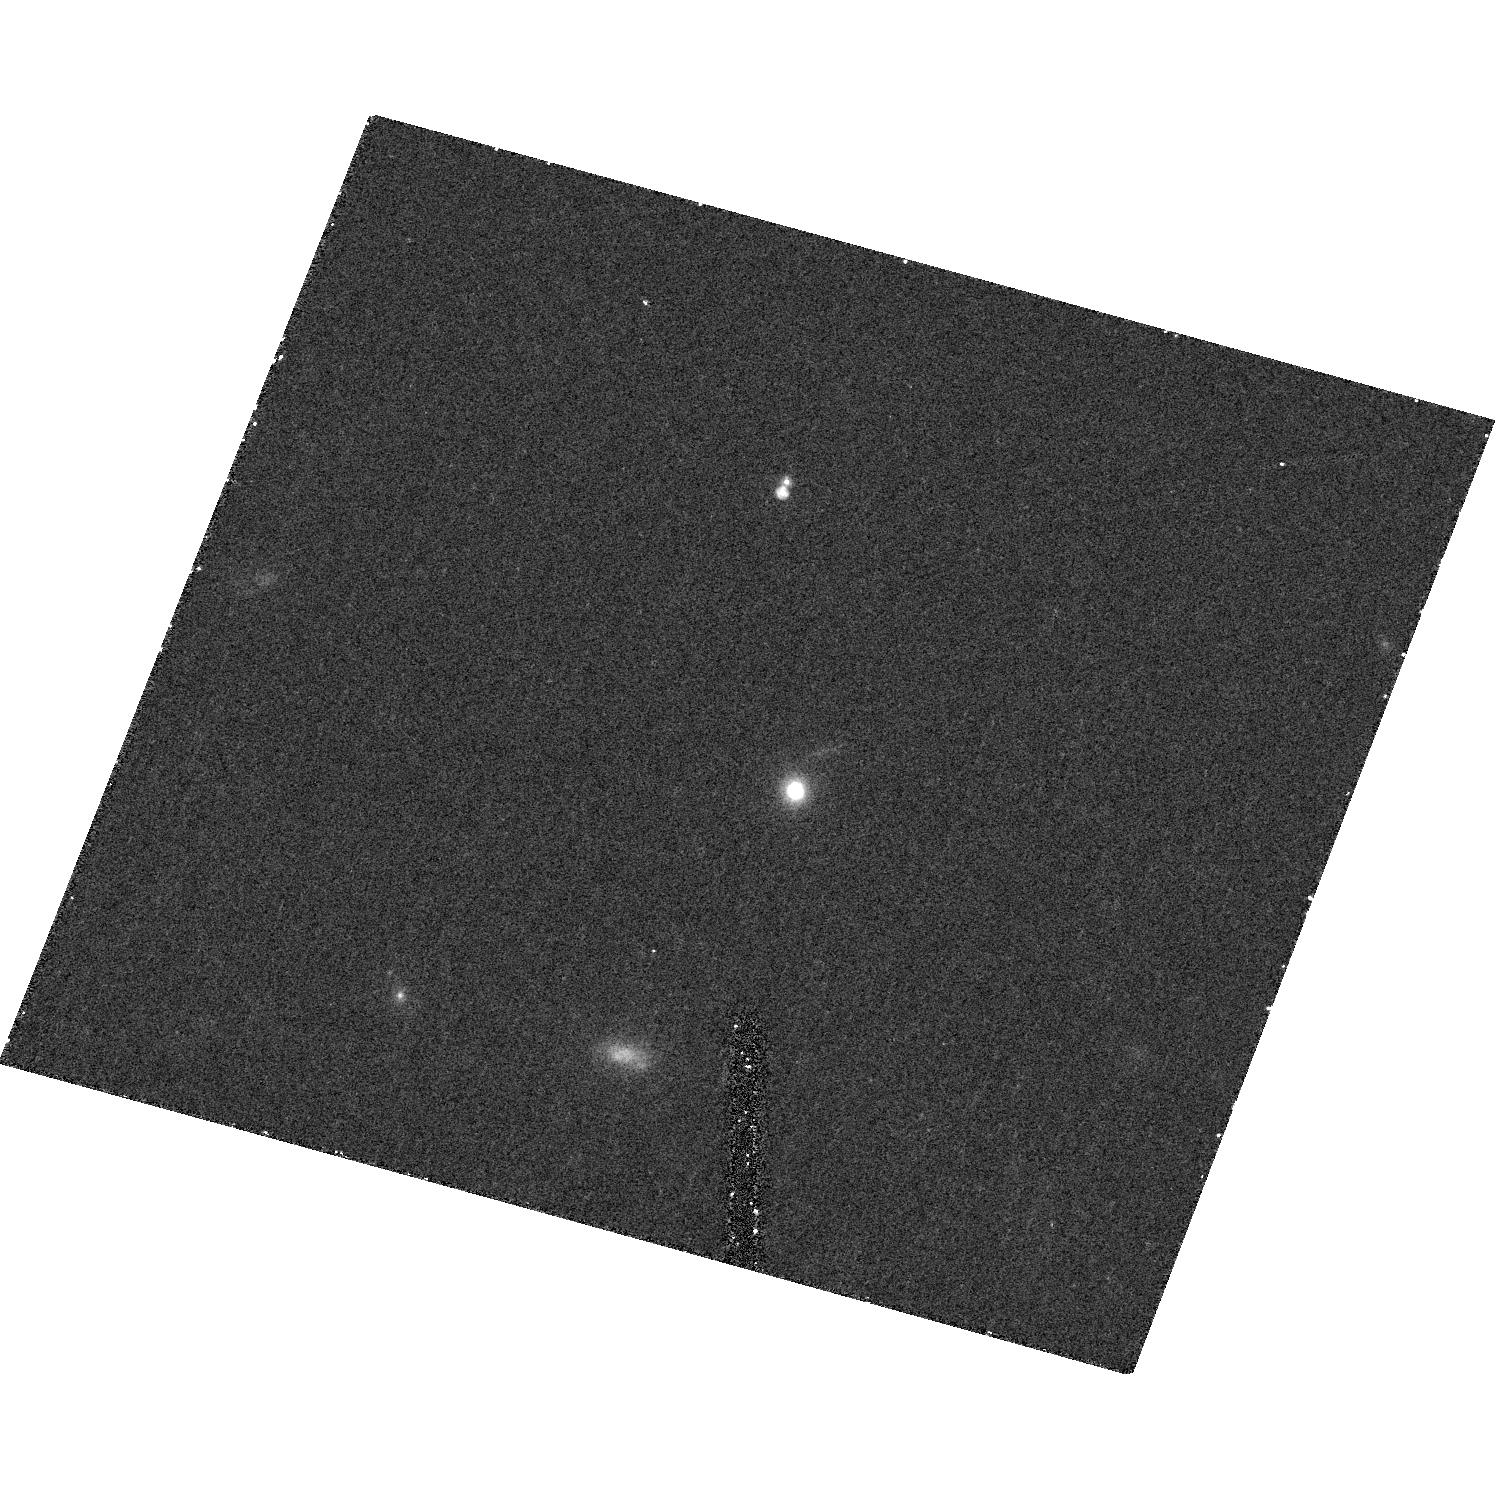
Target: UCD-52. Instrument: ACS/HRC. Filter: F814W. Exposure: 18 min. Observation ID: hst_10137_45_acs_hrc_f814w_j8zh45

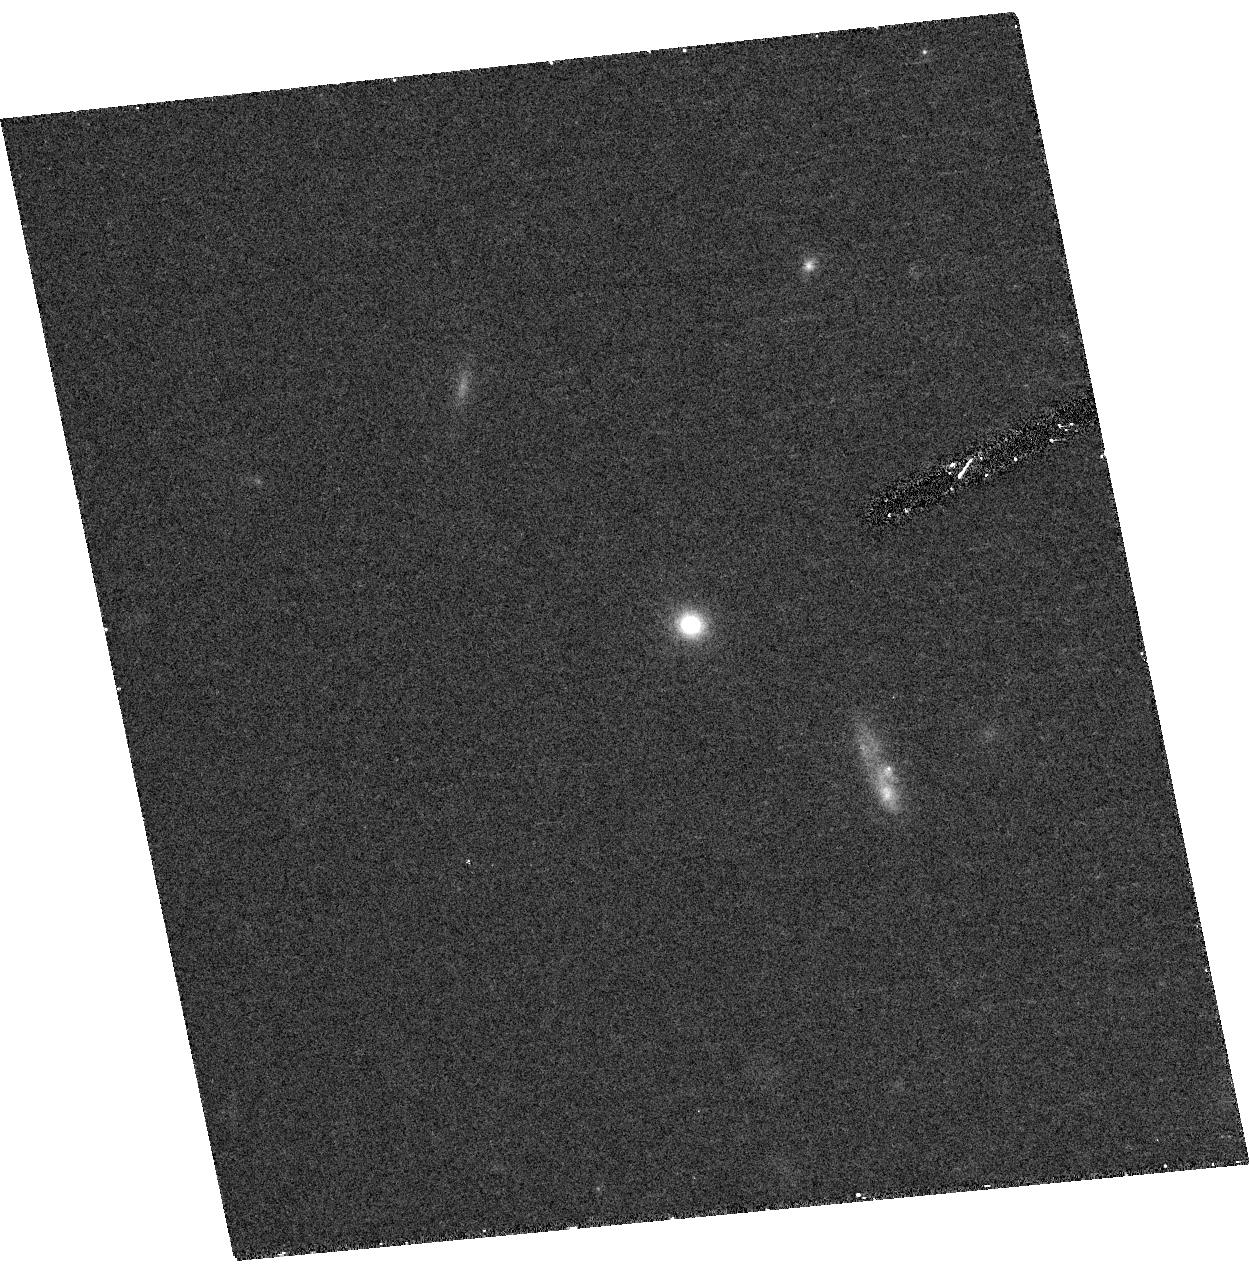
Target: UCD-48. Instrument: ACS/HRC. Filter: F814W. Exposure: 18 min. Observation ID: hst_10137_41_acs_hrc_f814w_j8zh41

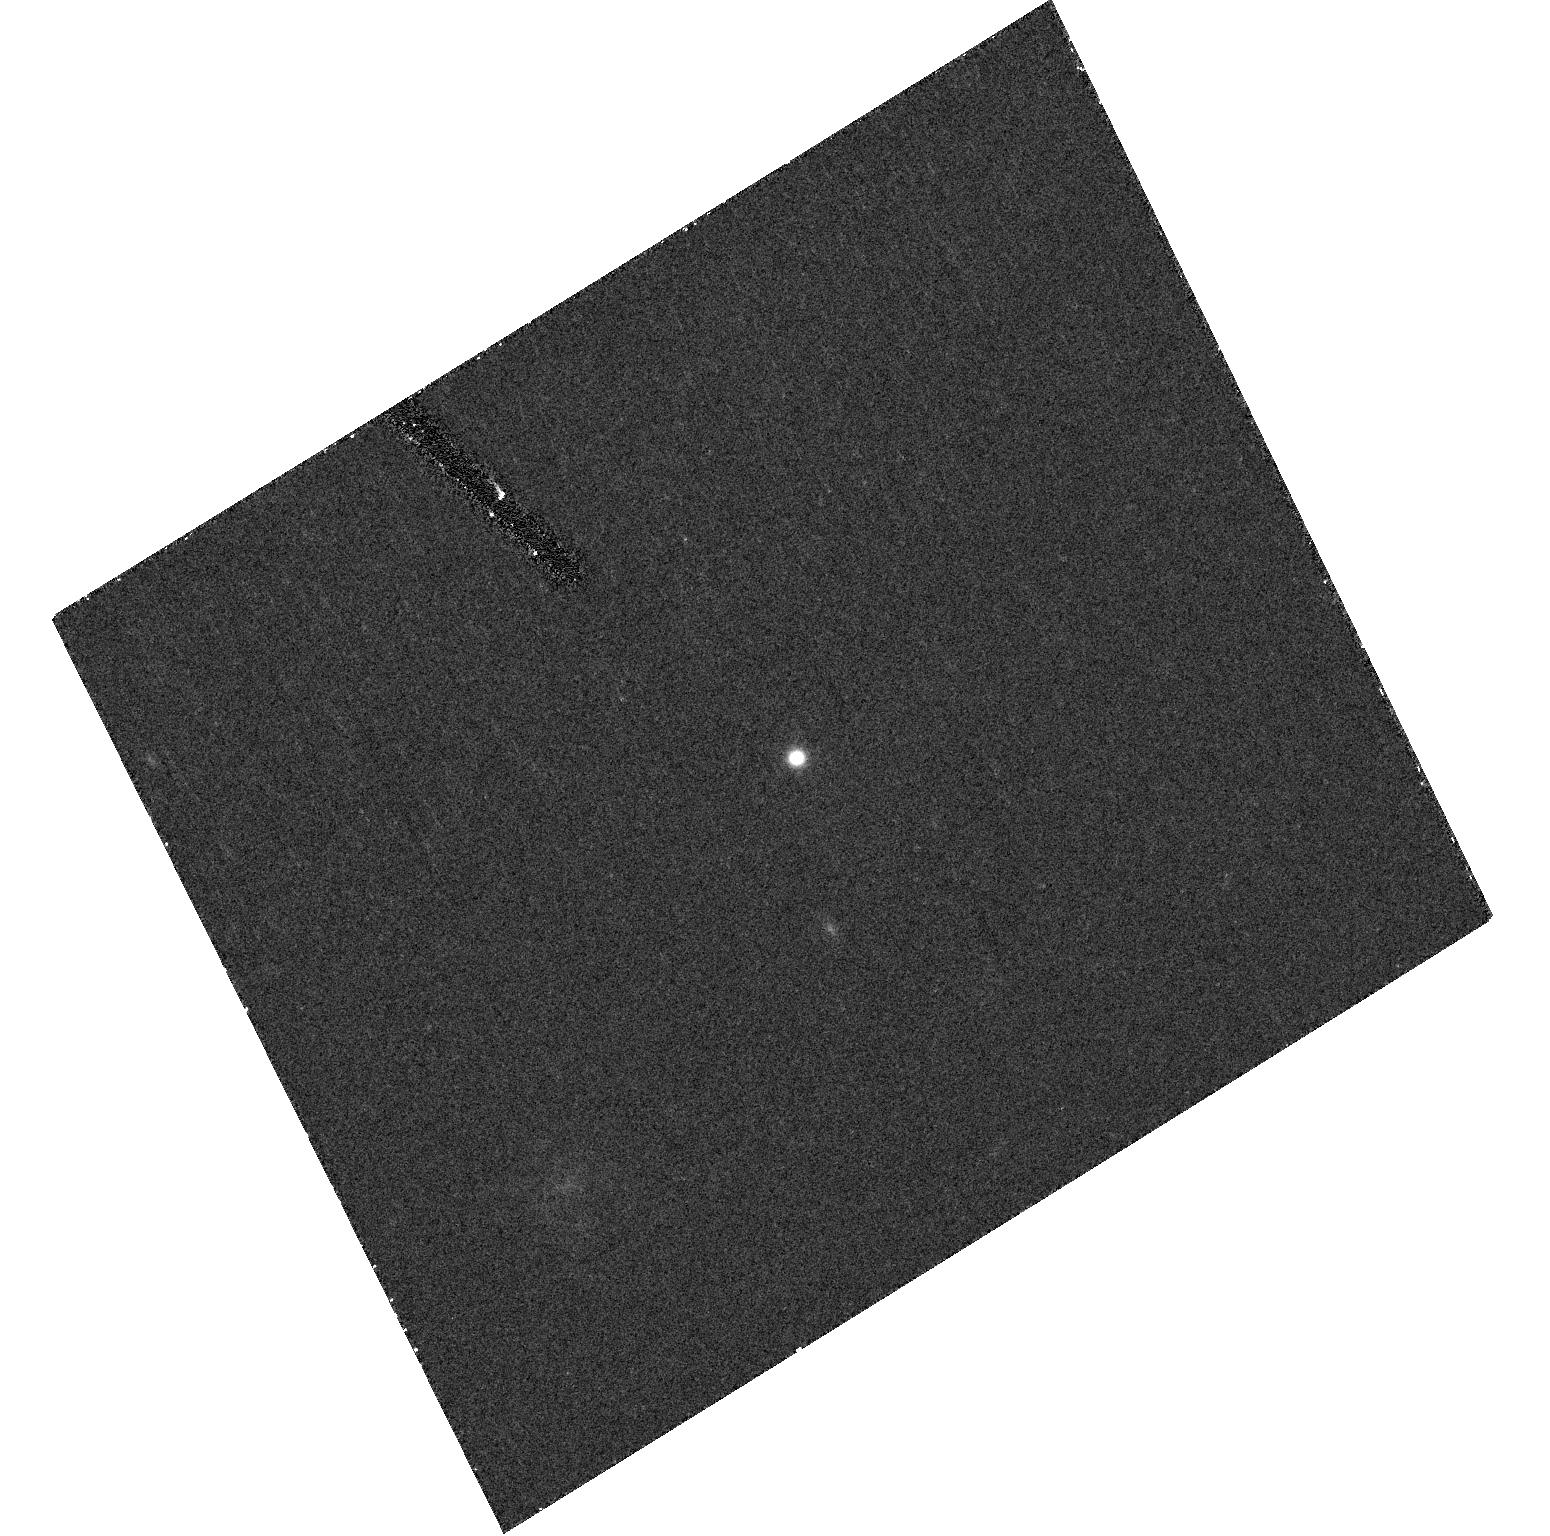
Target: UCD-21. Instrument: ACS/HRC. Filter: F814W. Exposure: 18 min. Observation ID: hst_10137_21_acs_hrc_f814w_j8zh21

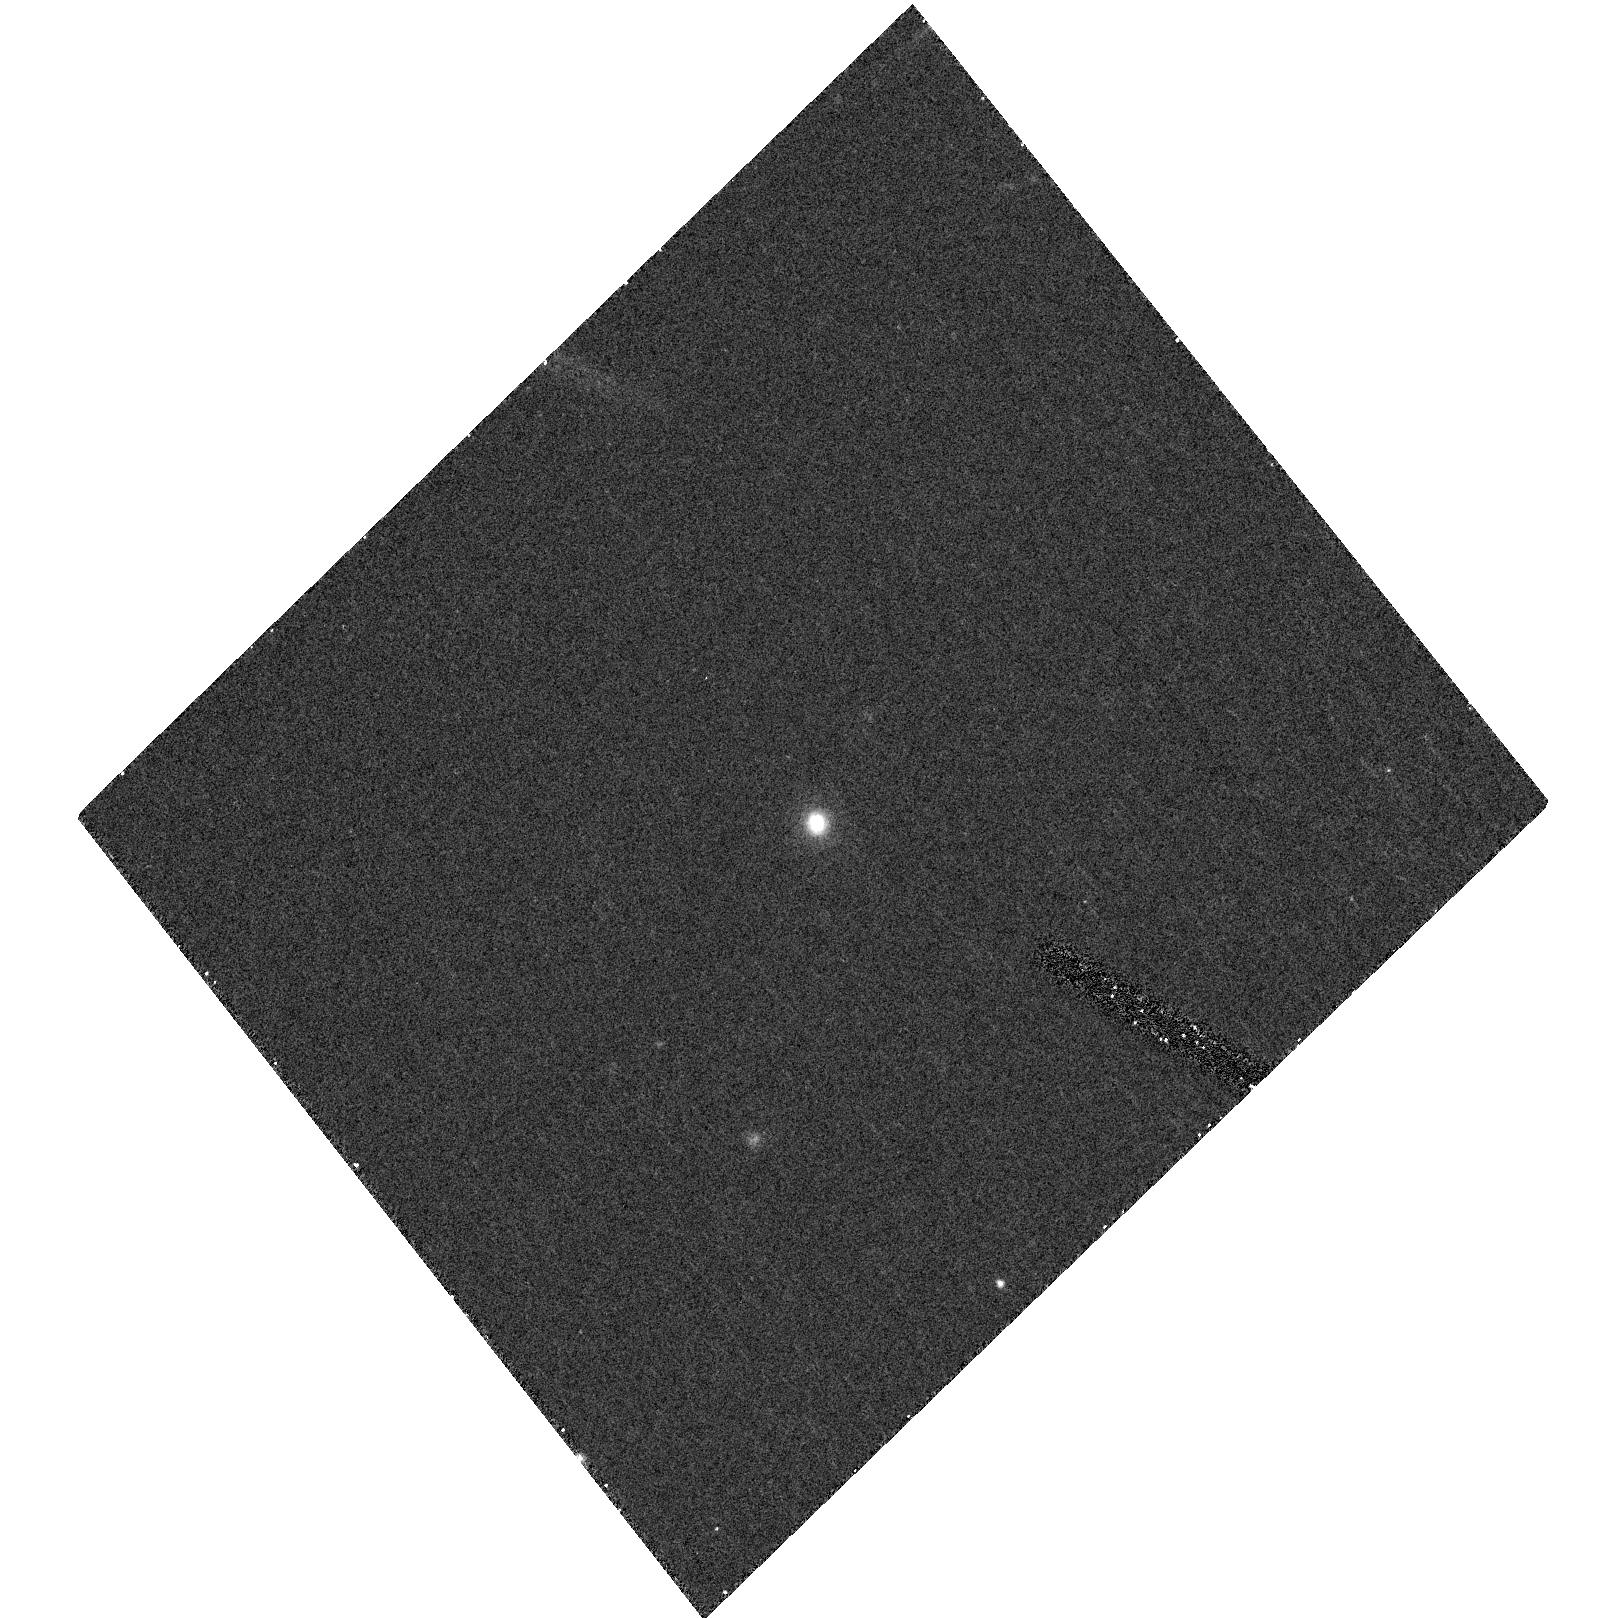
Target: UCD-16. Instrument: ACS/HRC. Filter: F606W. Exposure: 14 min. Observation ID: hst_10137_17_acs_hrc_f606w_j8zh17

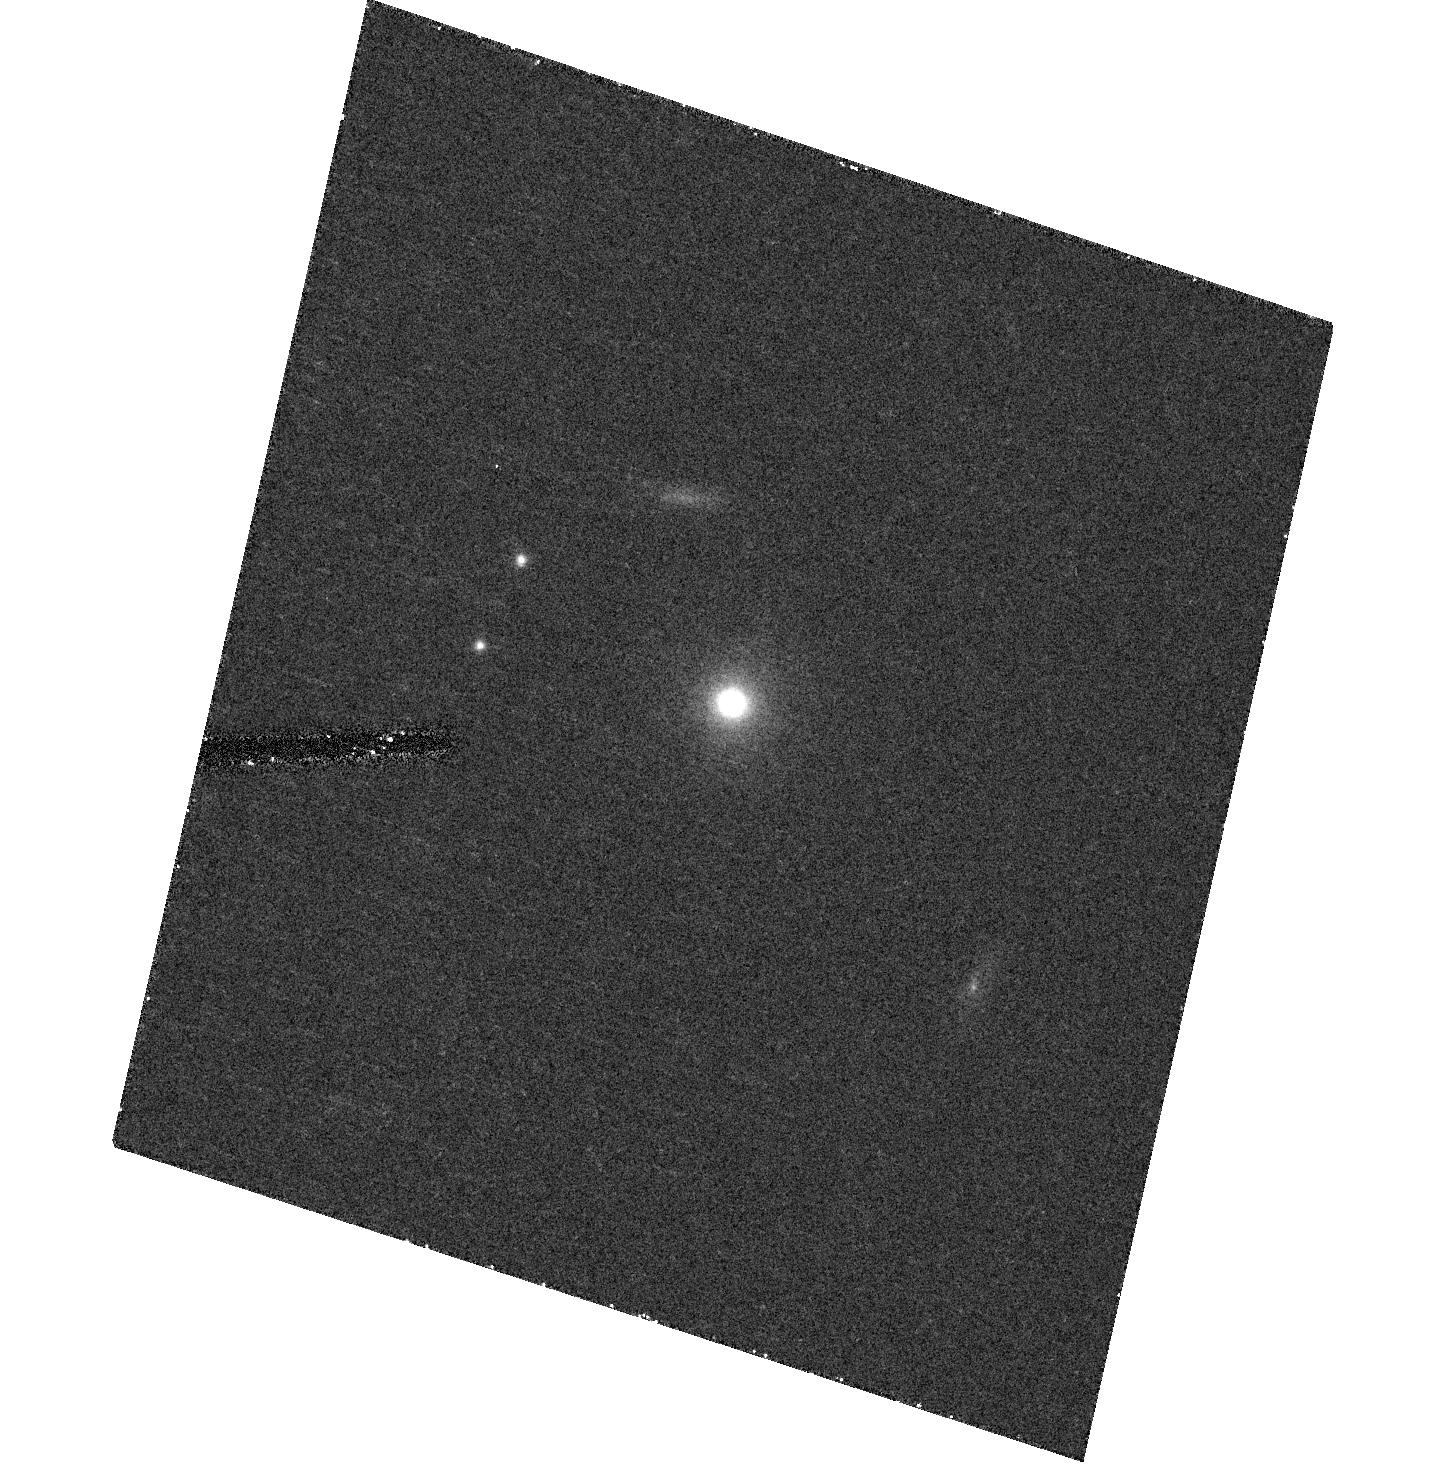
Target: VUCD-06. Instrument: ACS/HRC. Filter: F814W. Exposure: 18 min. Observation ID: hst_10137_06_acs_hrc_f814w_j8zh06

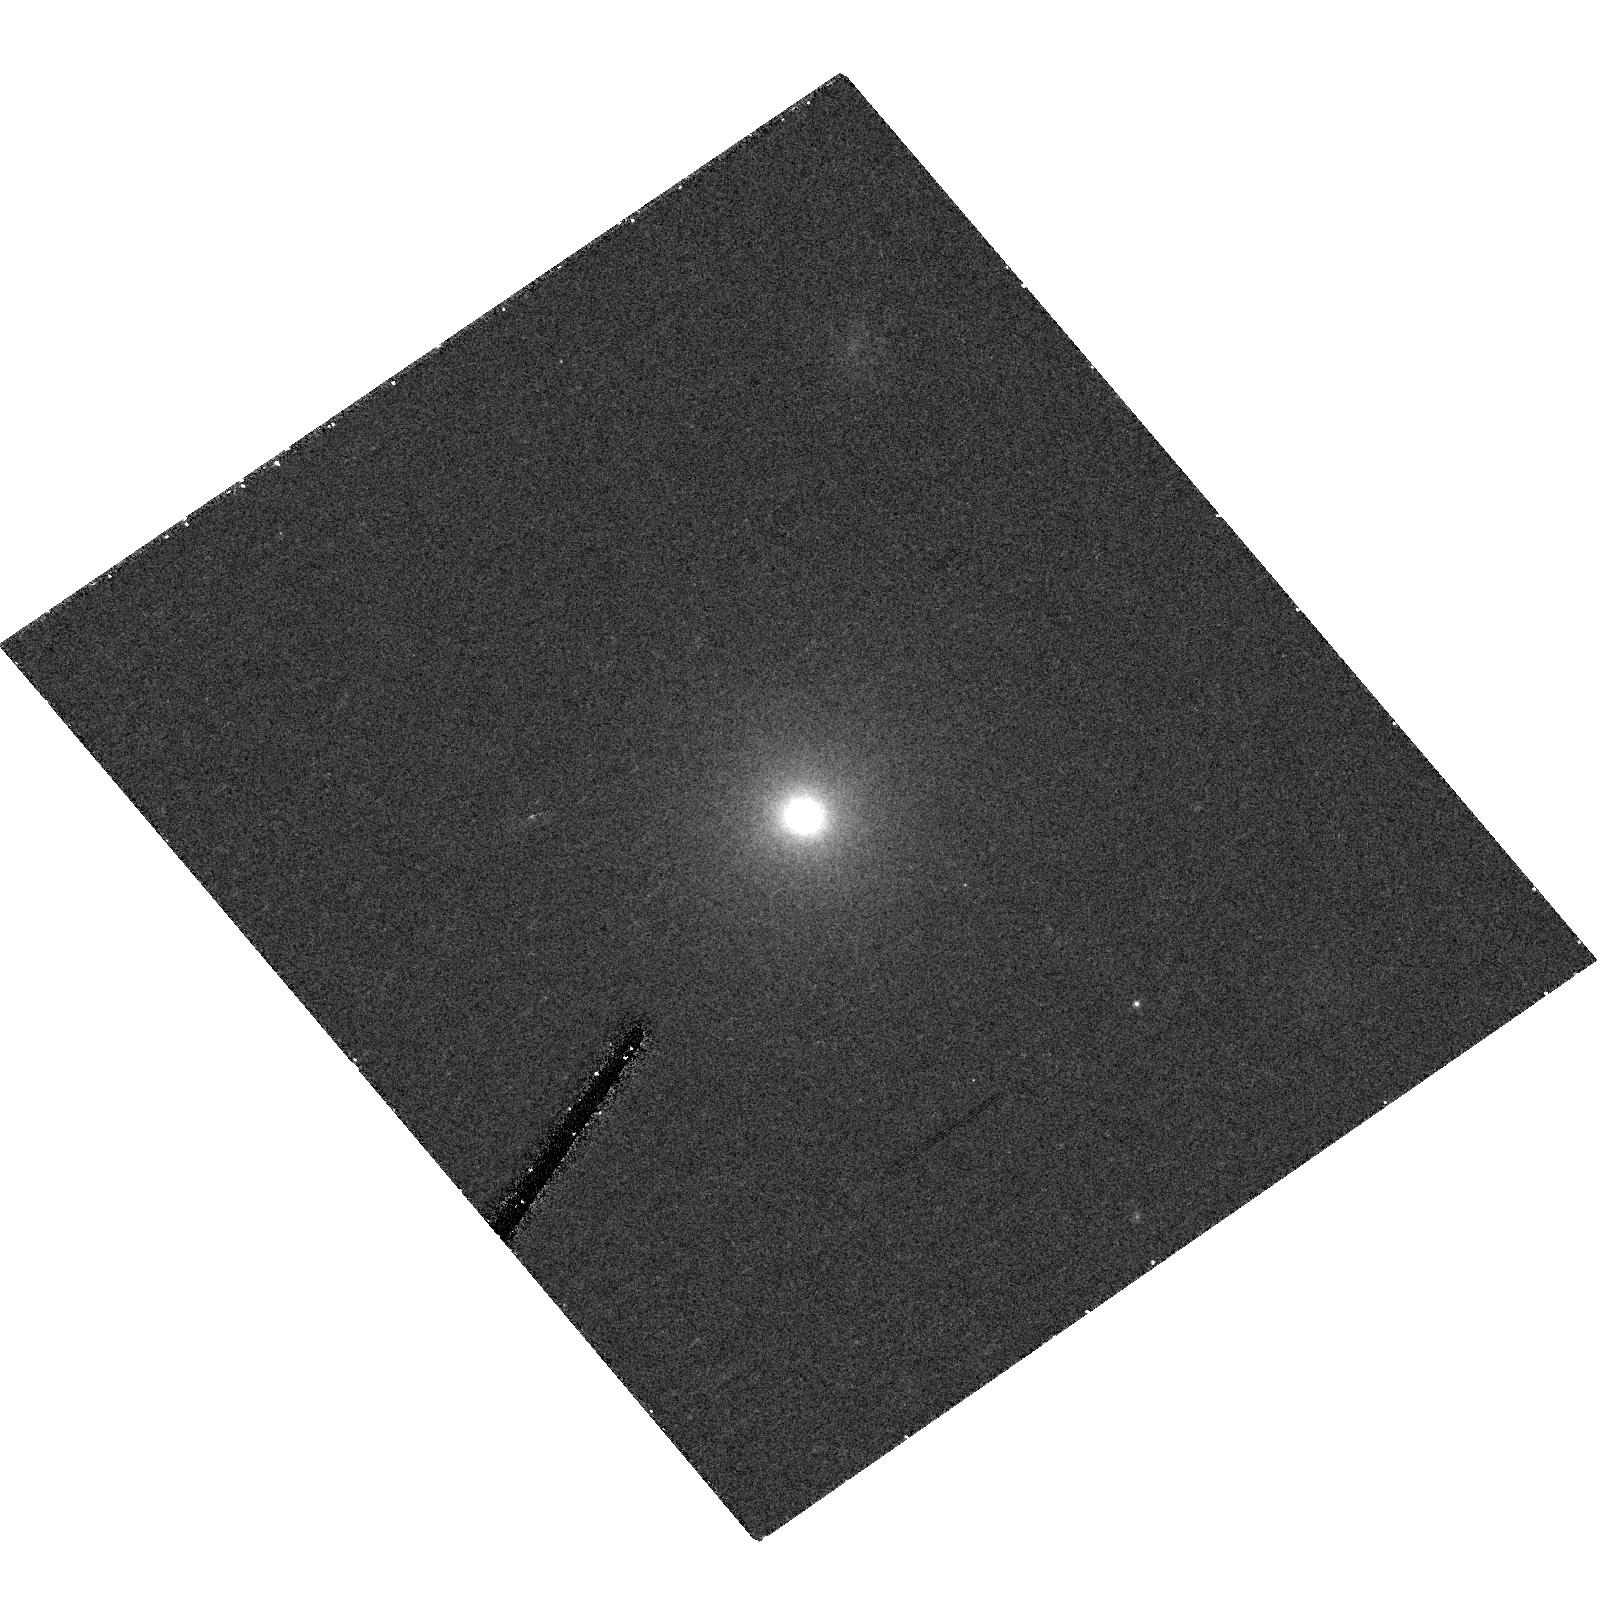
Target: VUCD-07. Instrument: ACS/HRC. Filter: F606W. Exposure: 14 min. Observation ID: hst_10137_07_acs_hrc_f606w_j8zh07

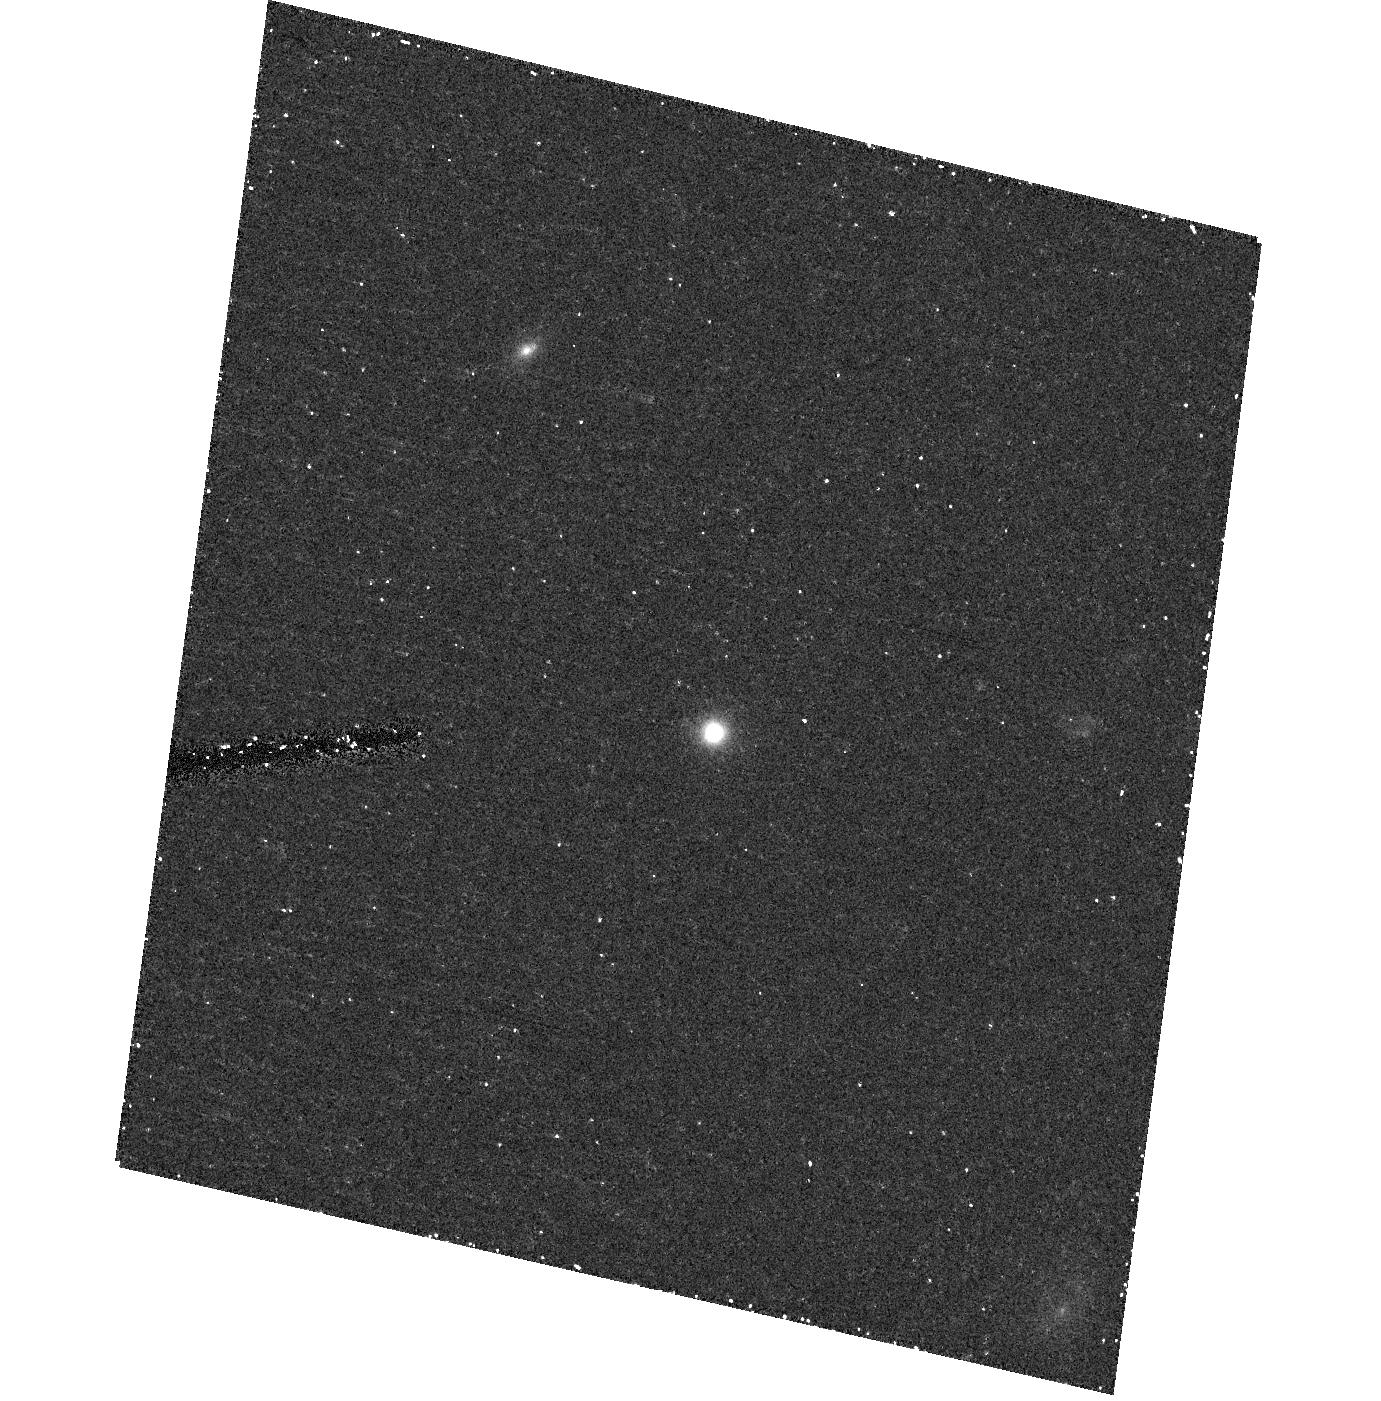
Target: UCD-55. Instrument: ACS/HRC. Filter: F814W. Exposure: 18 min. Observation ID: hst_10137_50_acs_hrc_f814w_j8zh50

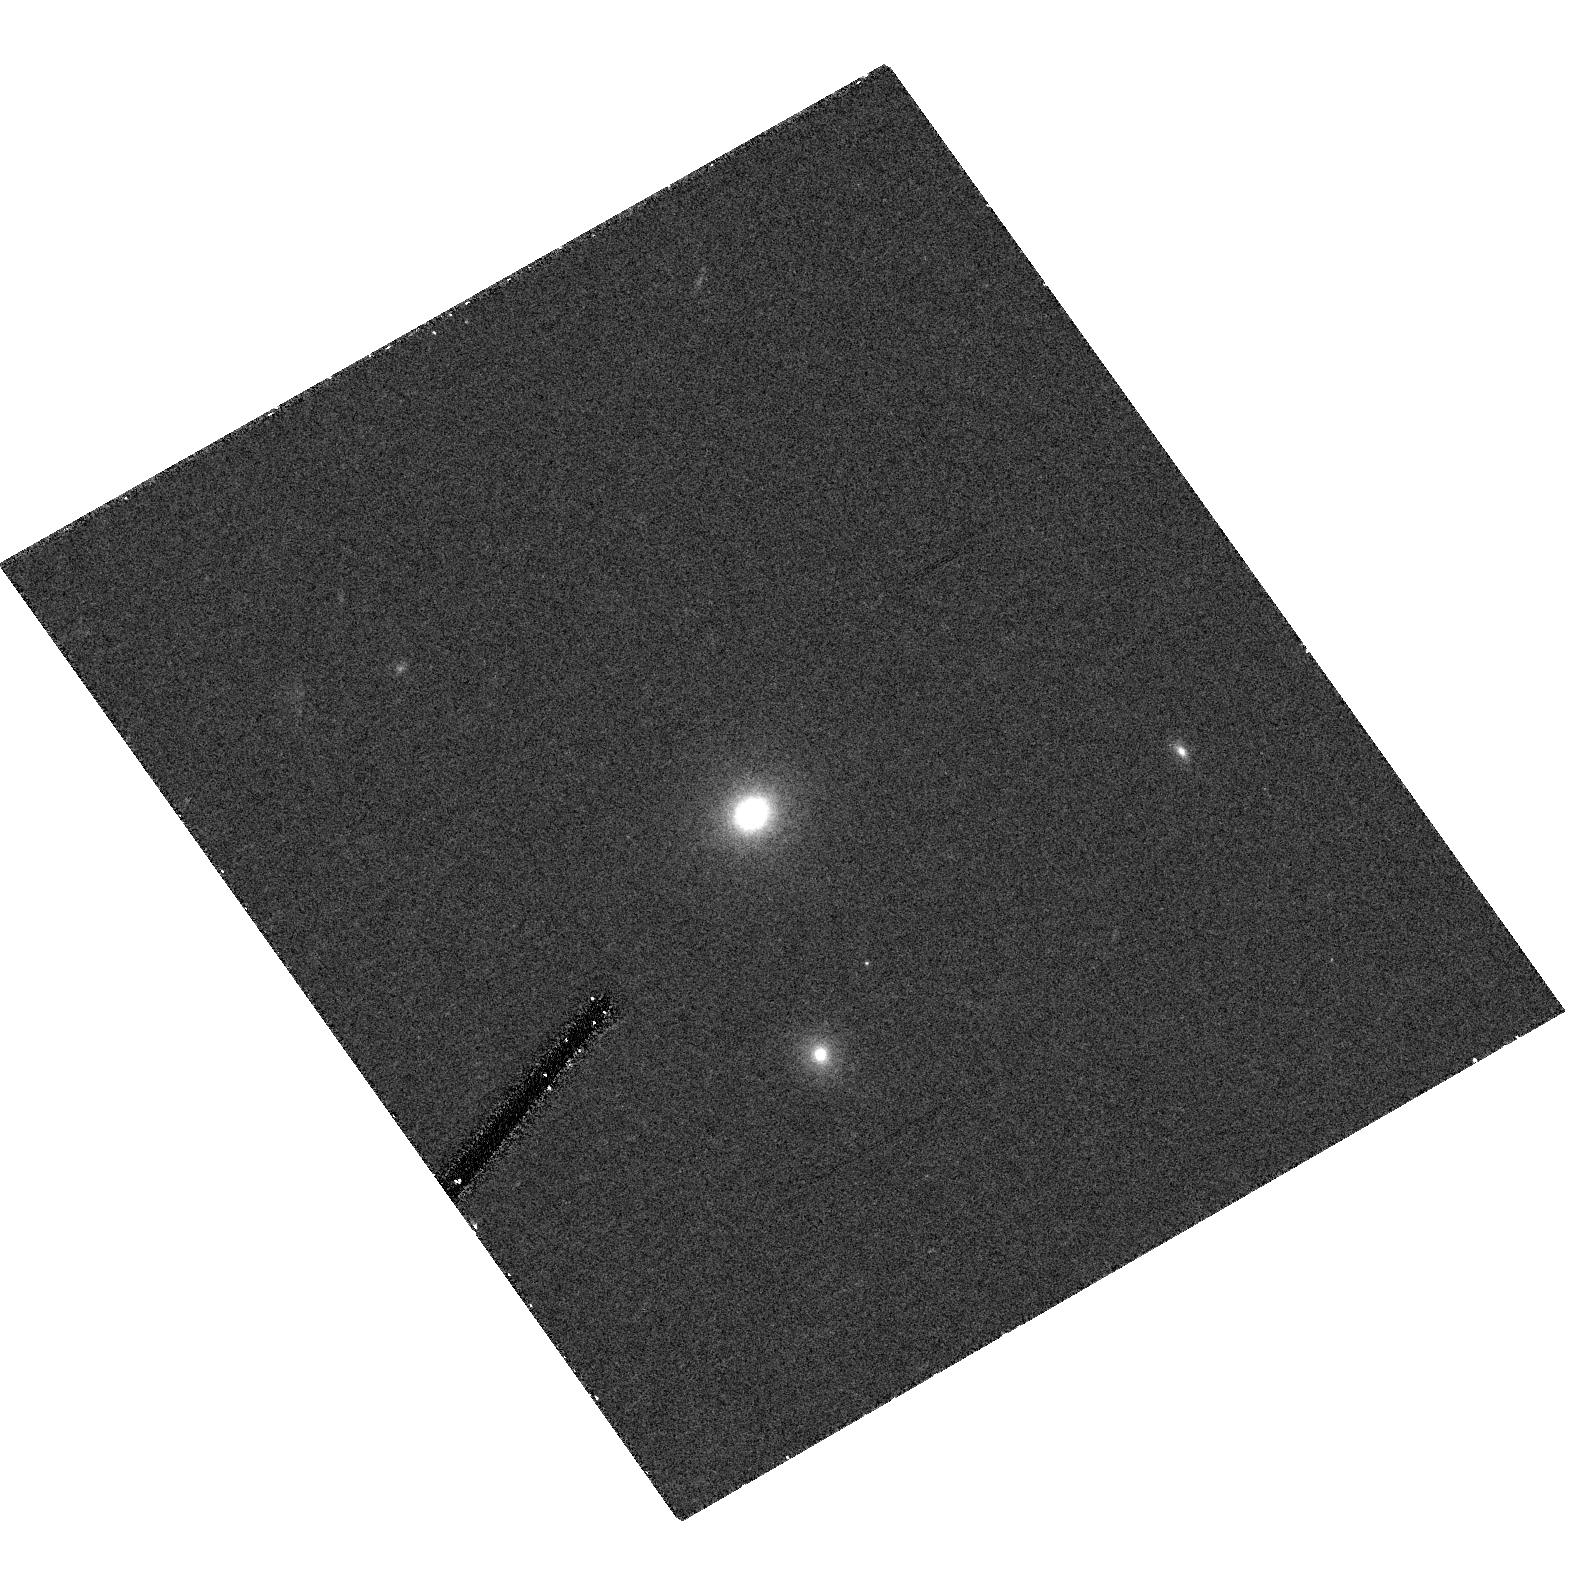
Target: VUCD-04. Instrument: ACS/HRC. Filter: F606W. Exposure: 14 min. Observation ID: hst_10137_04_acs_hrc_f606w_j8zh04

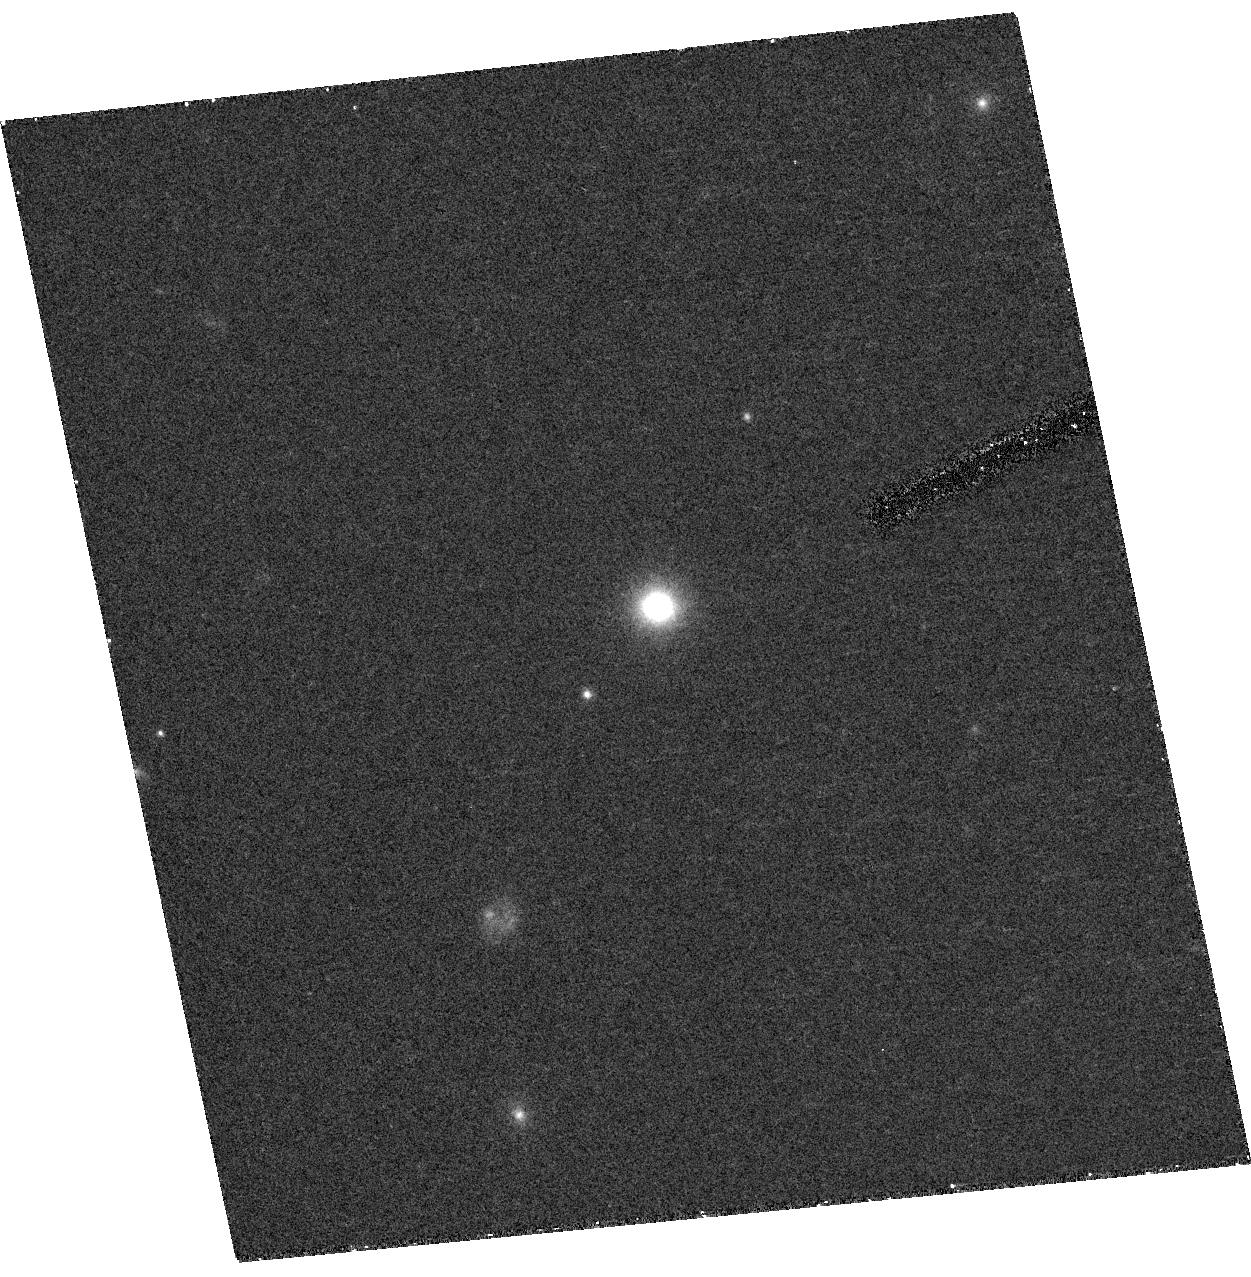
Target: UCD-06. Instrument: ACS/HRC. Filter: F606W. Exposure: 14 min. Observation ID: hst_10137_10_acs_hrc_f606w_j8zh10

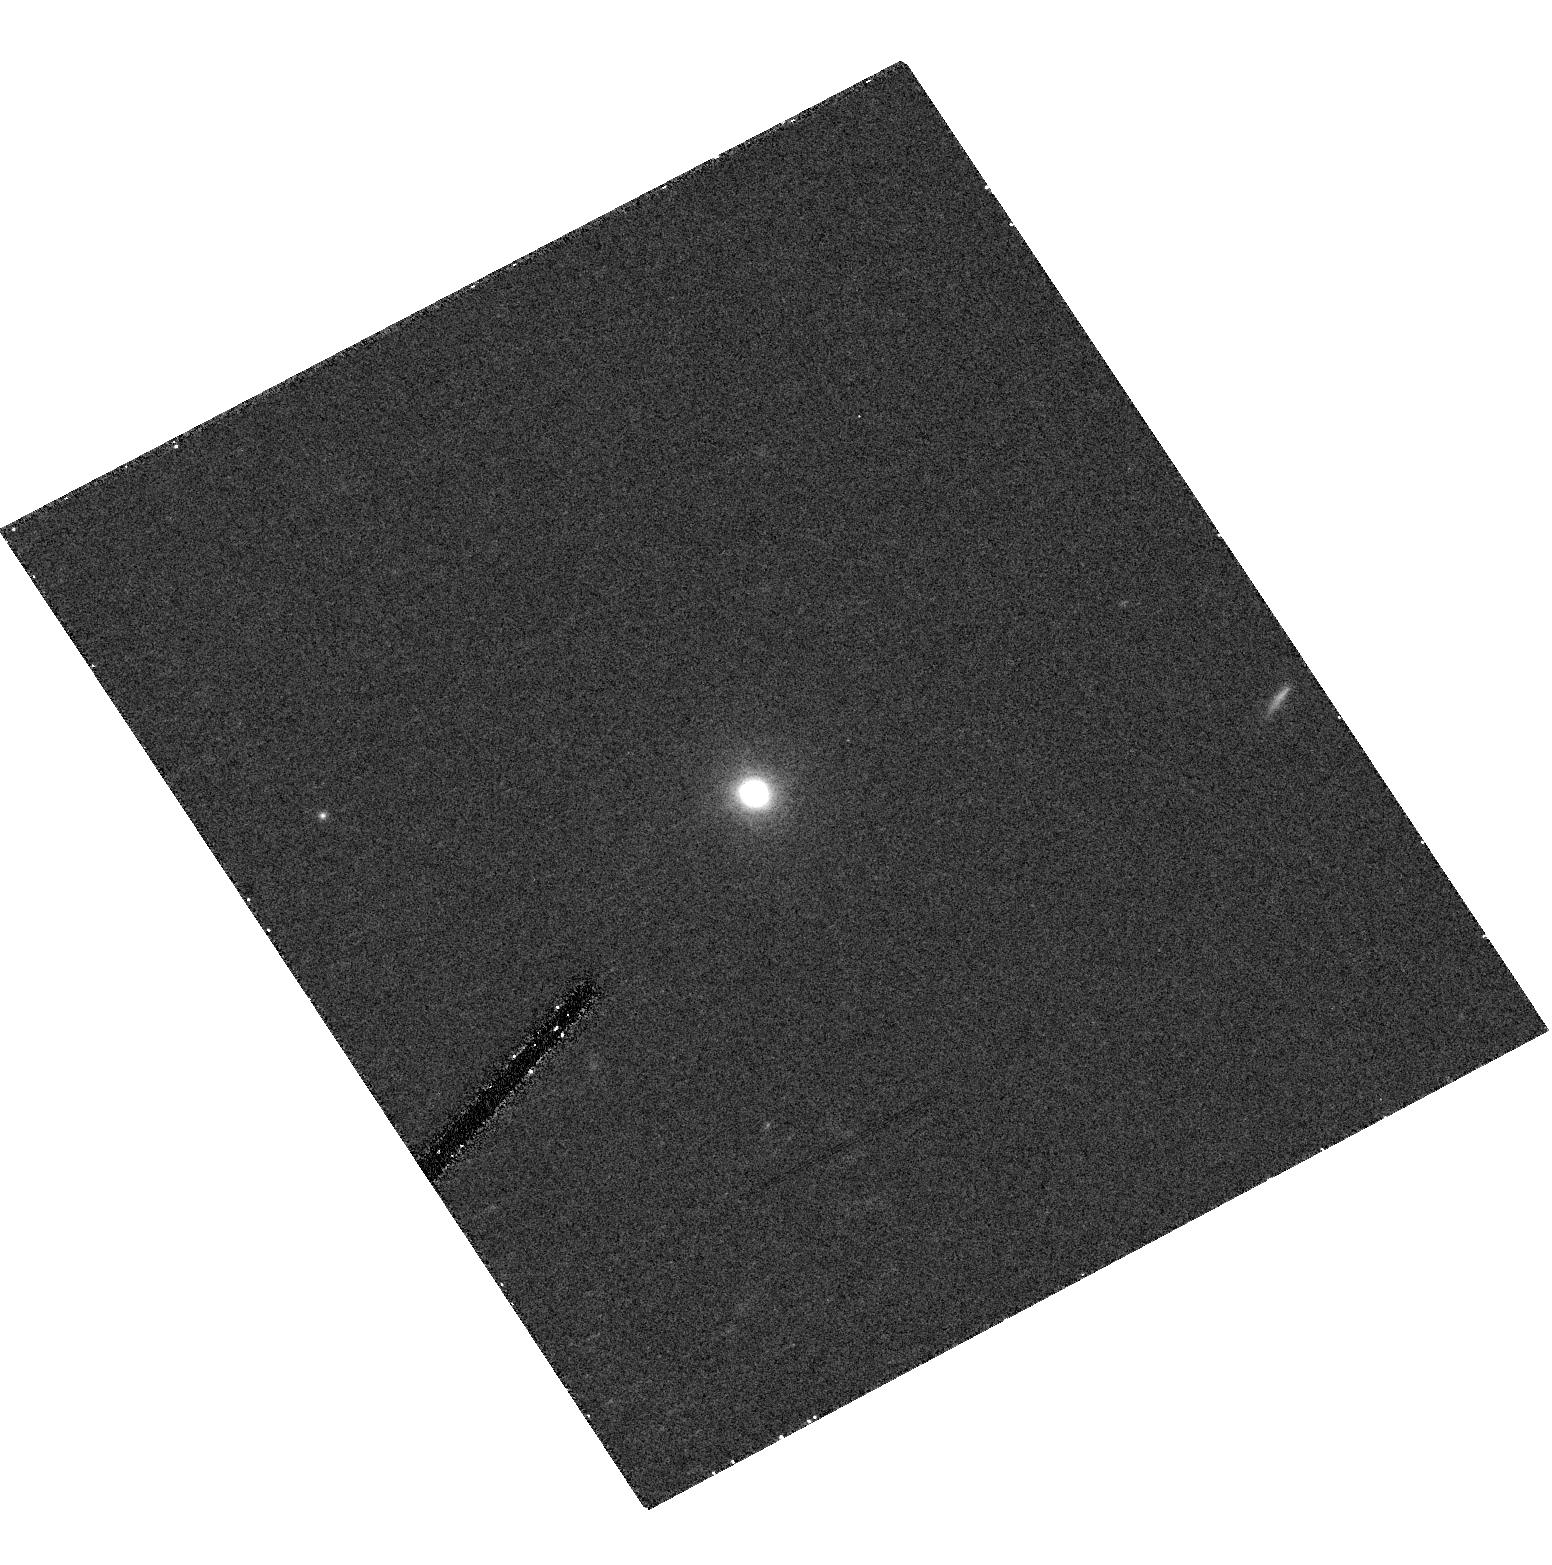
Target: VUCD-02. Instrument: ACS/HRC. Filter: F606W. Exposure: 14 min. Observation ID: hst_10137_02_acs_hrc_f606w_j8zh02

Cluster Archeology: The Origin of Ultra-compact Dwarf Galaxies (PI: Drinkwater, Michael)

Ultra-compact dwarf (UCD) galaxies are a new type of galaxy we have discovered in the central regions of the Fornax and Virgo galaxy clusters. Our most recent observations in the Fornax Cluster show that UCDs outnumber normal galaxies in the centre of that cluster. Here we propose snapshot imaging of UCDs in the Fornax and Virgo clusters to test theories of how these fascinating objects formed. In particular we wish to image Virgo cluster UCDs for which we have ground-based Keck spectroscopy to test predictions that they formed more recently than the Fornax UCDs.